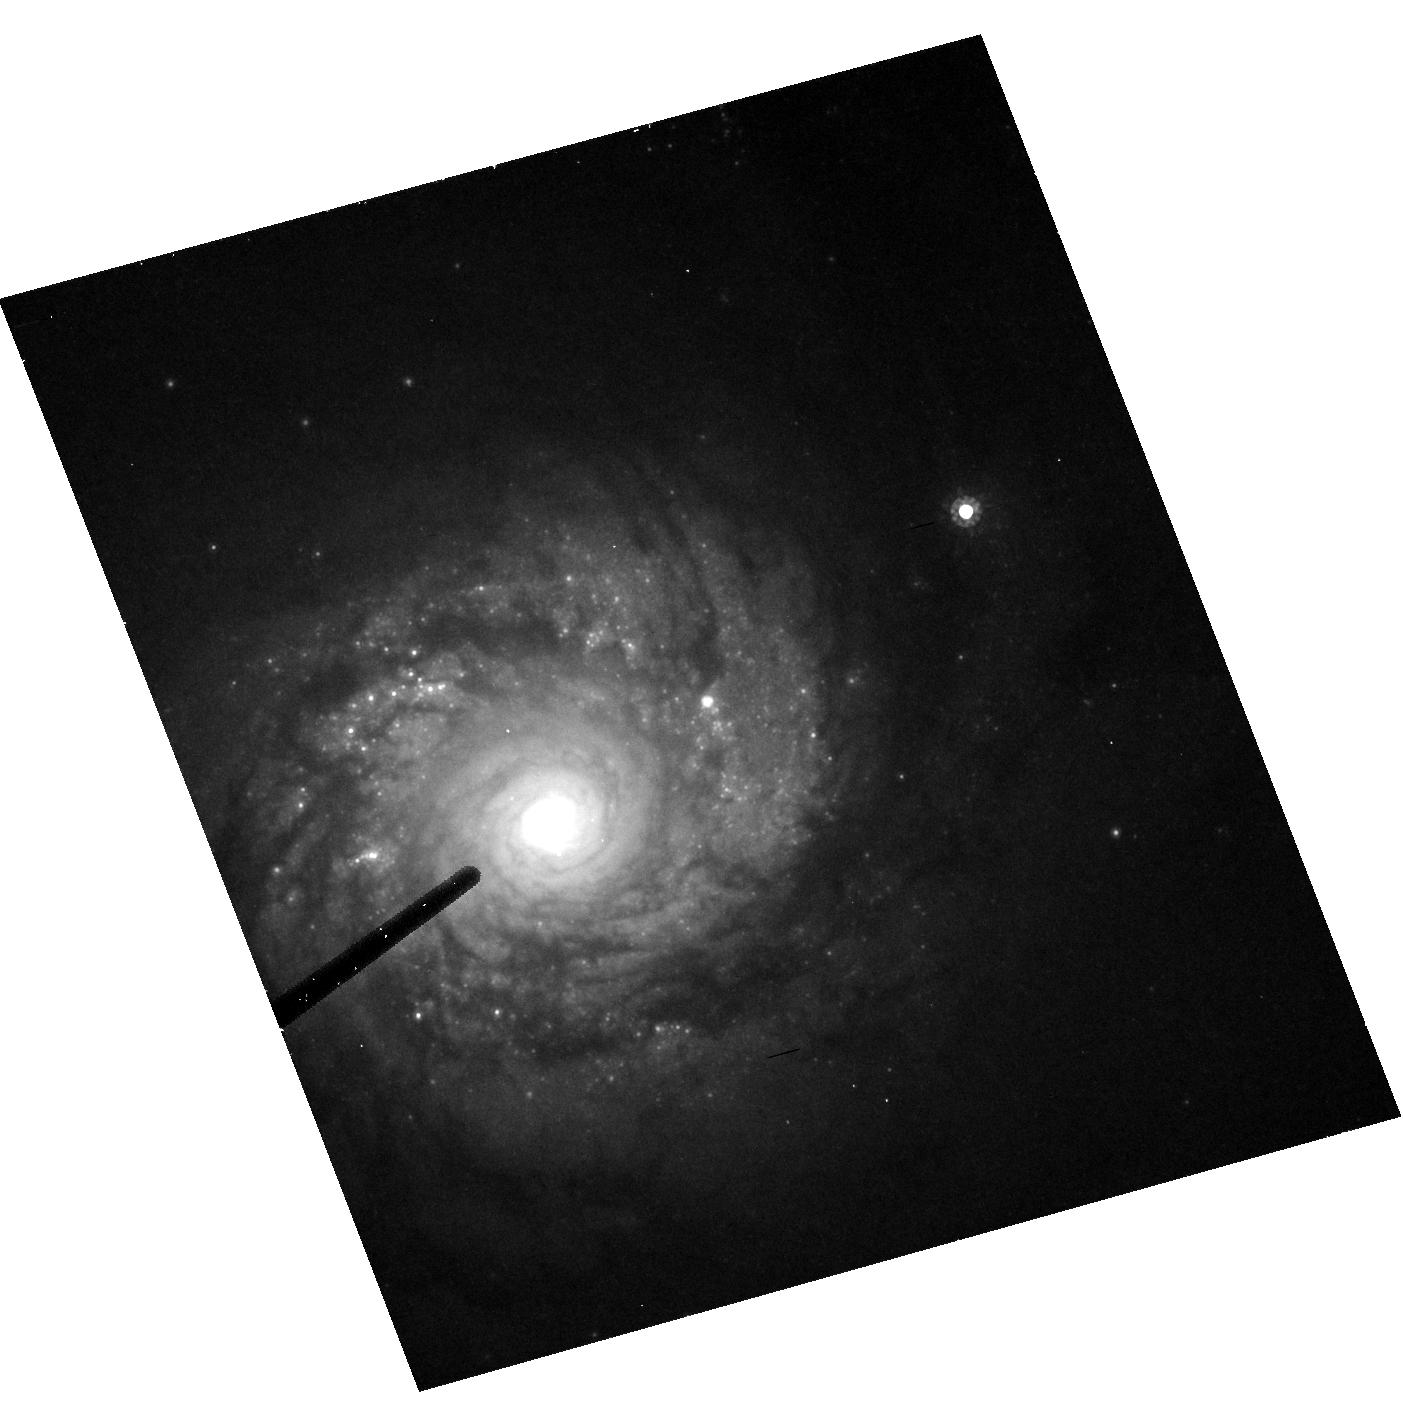
Target: NGC2997
Instrument: ACS/HRC
Filter: F814W
Exposure: 9 min
Observation ID: hst_9989_10_acs_hrc_f814w_j8qg10

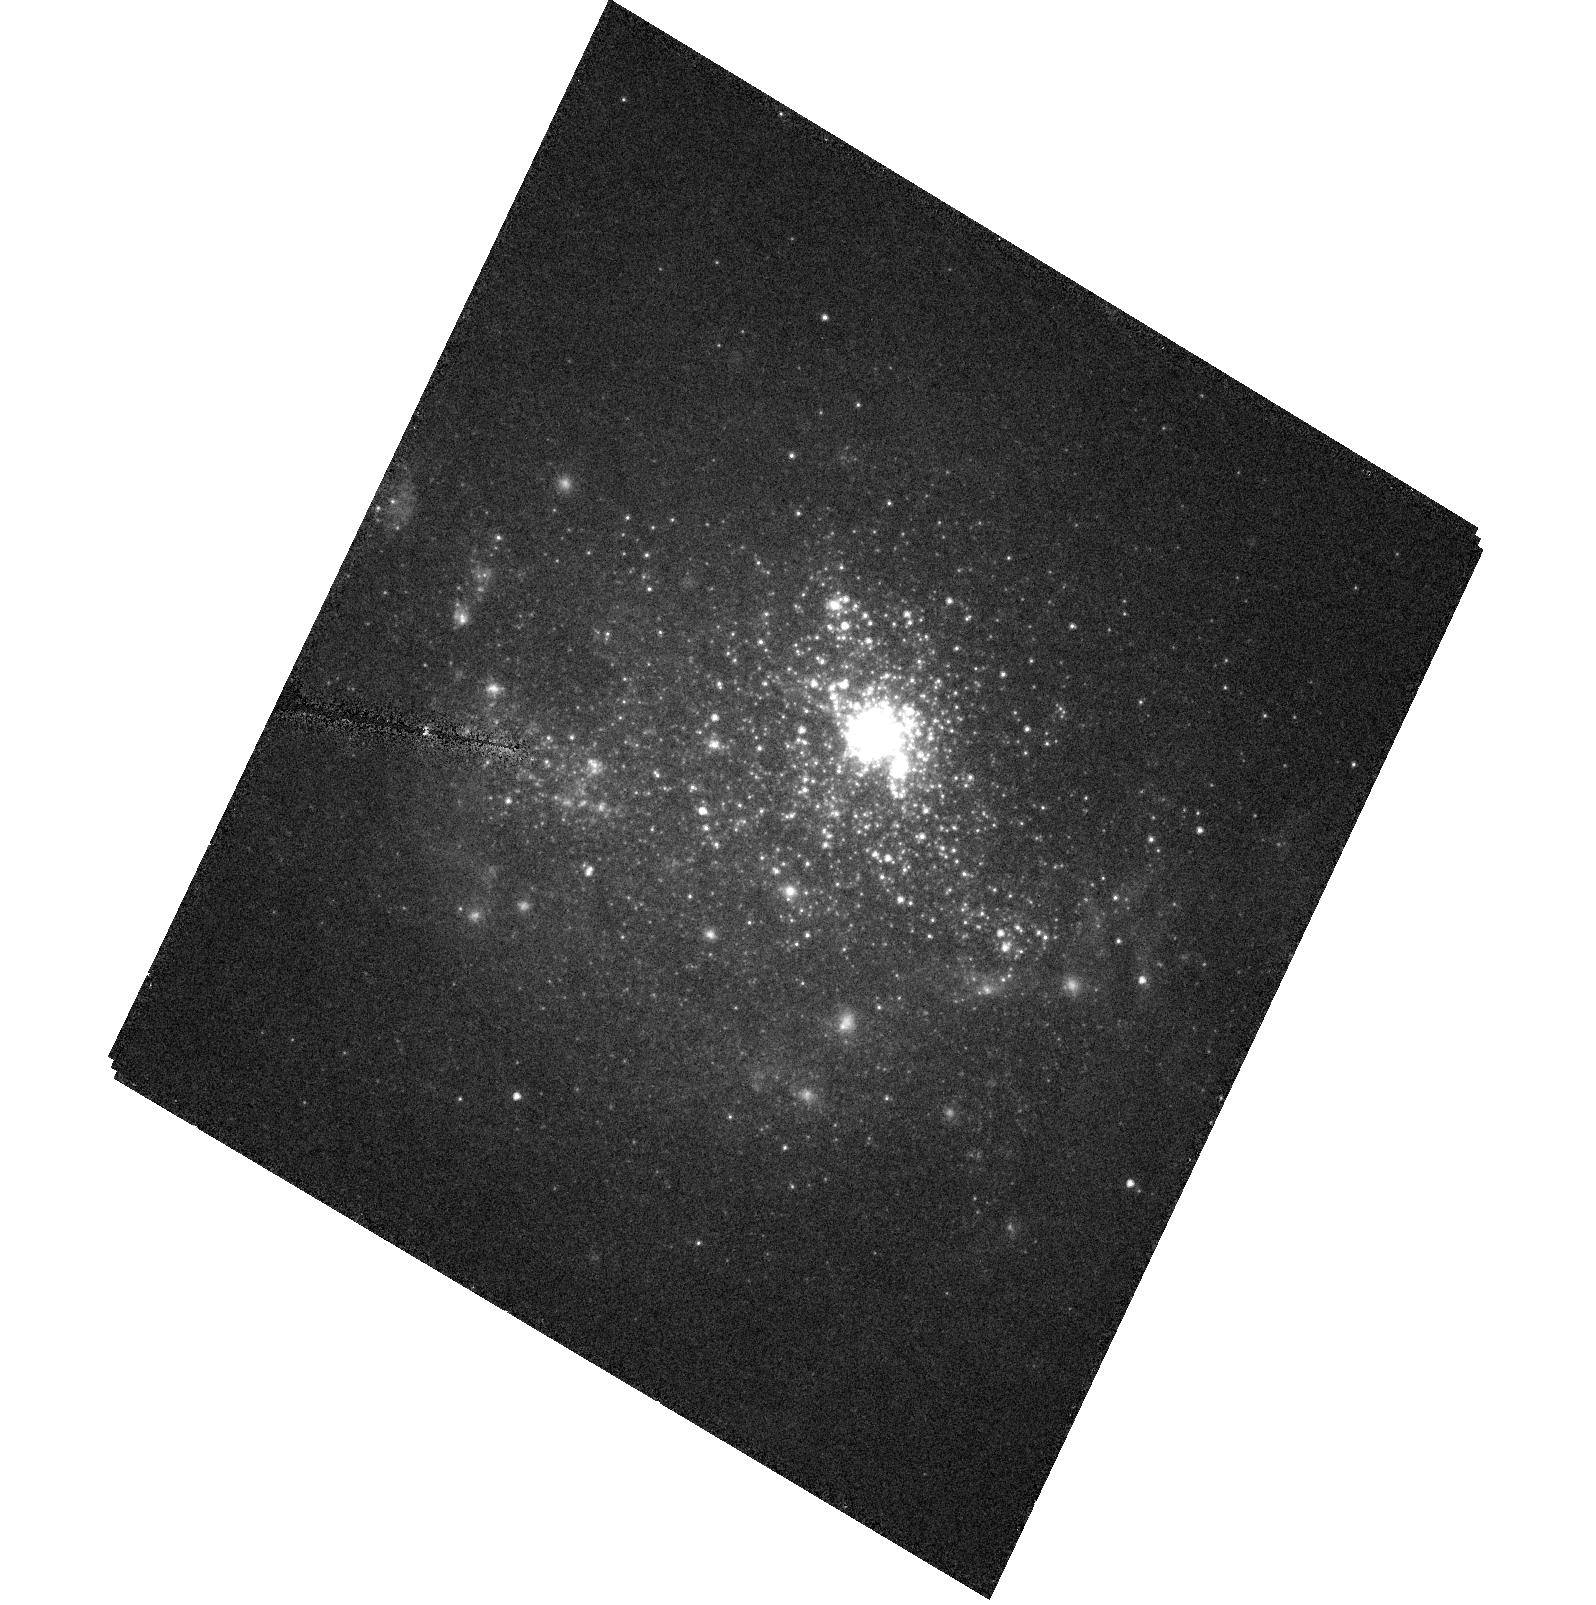
Target: NGC1705
Instrument: ACS/HRC
Filter: F555W
Exposure: 8 min
Observation ID: hst_9989_20_acs_hrc_f555w_j8qg20

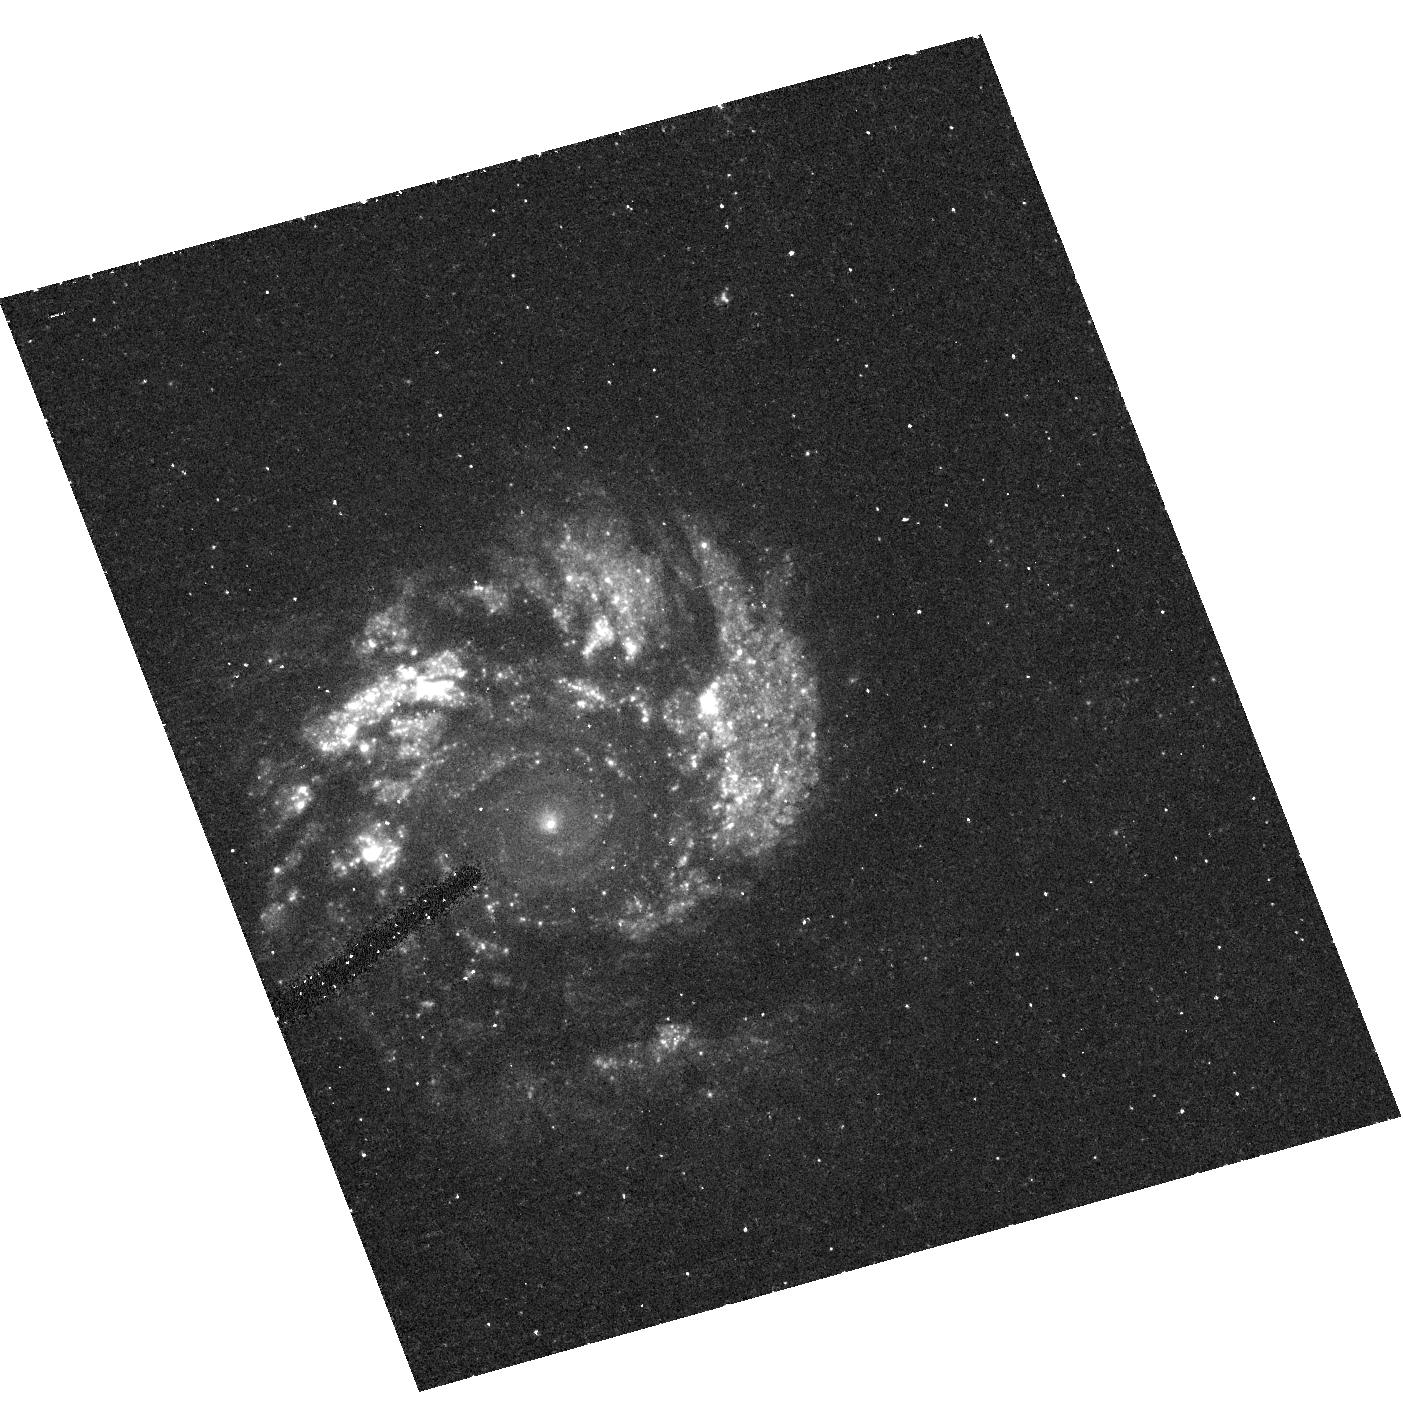
Target: NGC2997
Instrument: ACS/HRC
Filter: F330W
Exposure: 33 min
Observation ID: hst_9989_10_acs_hrc_f330w_j8qg10

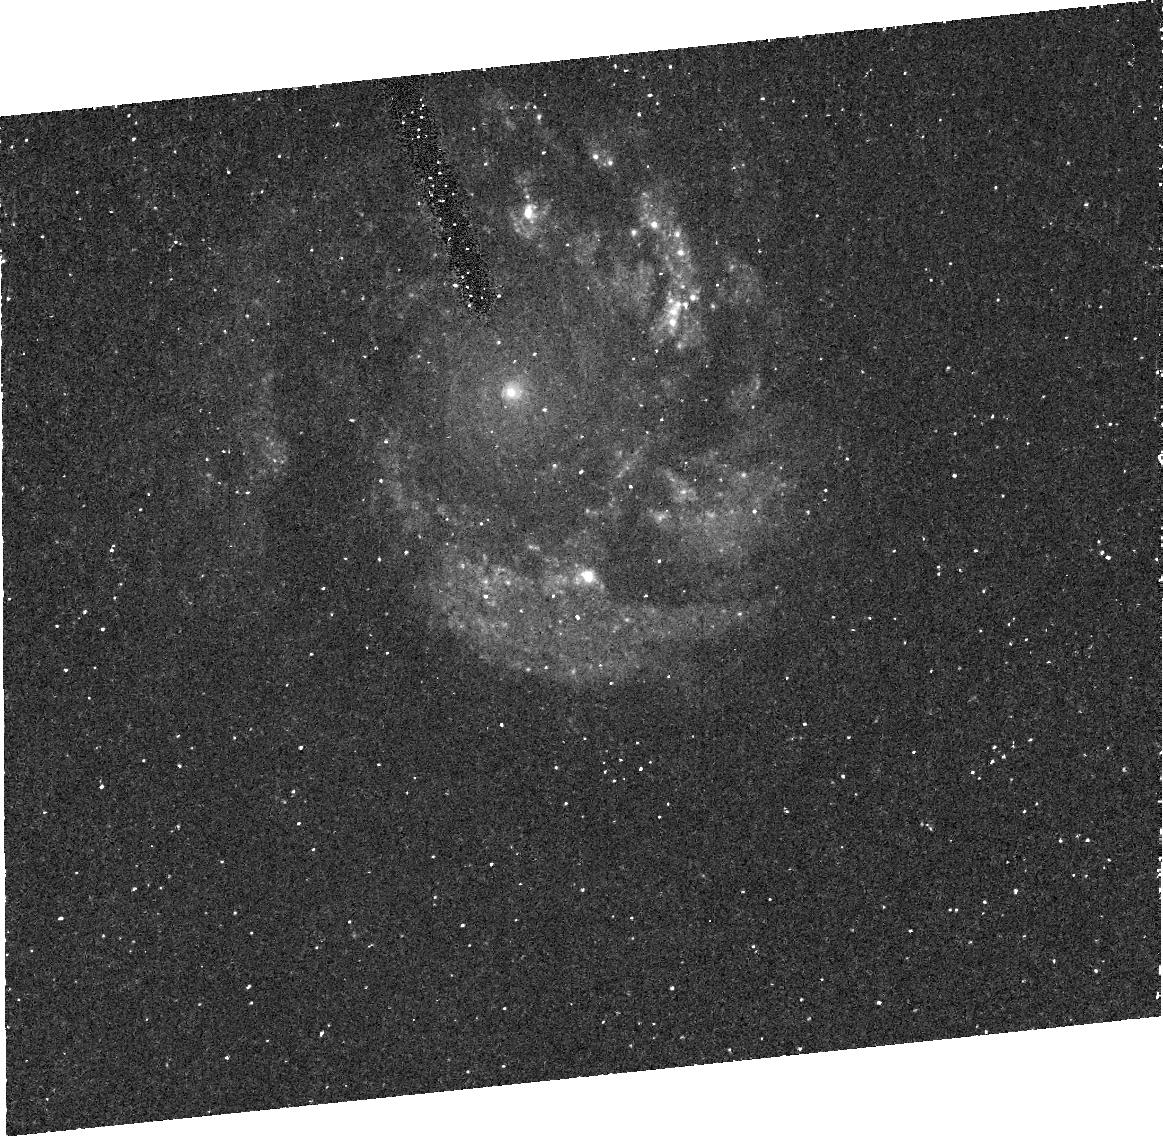
Target: NGC2997
Instrument: ACS/HRC
Filter: FR388N
Exposure: 47 min
Observation ID: j8qg10030

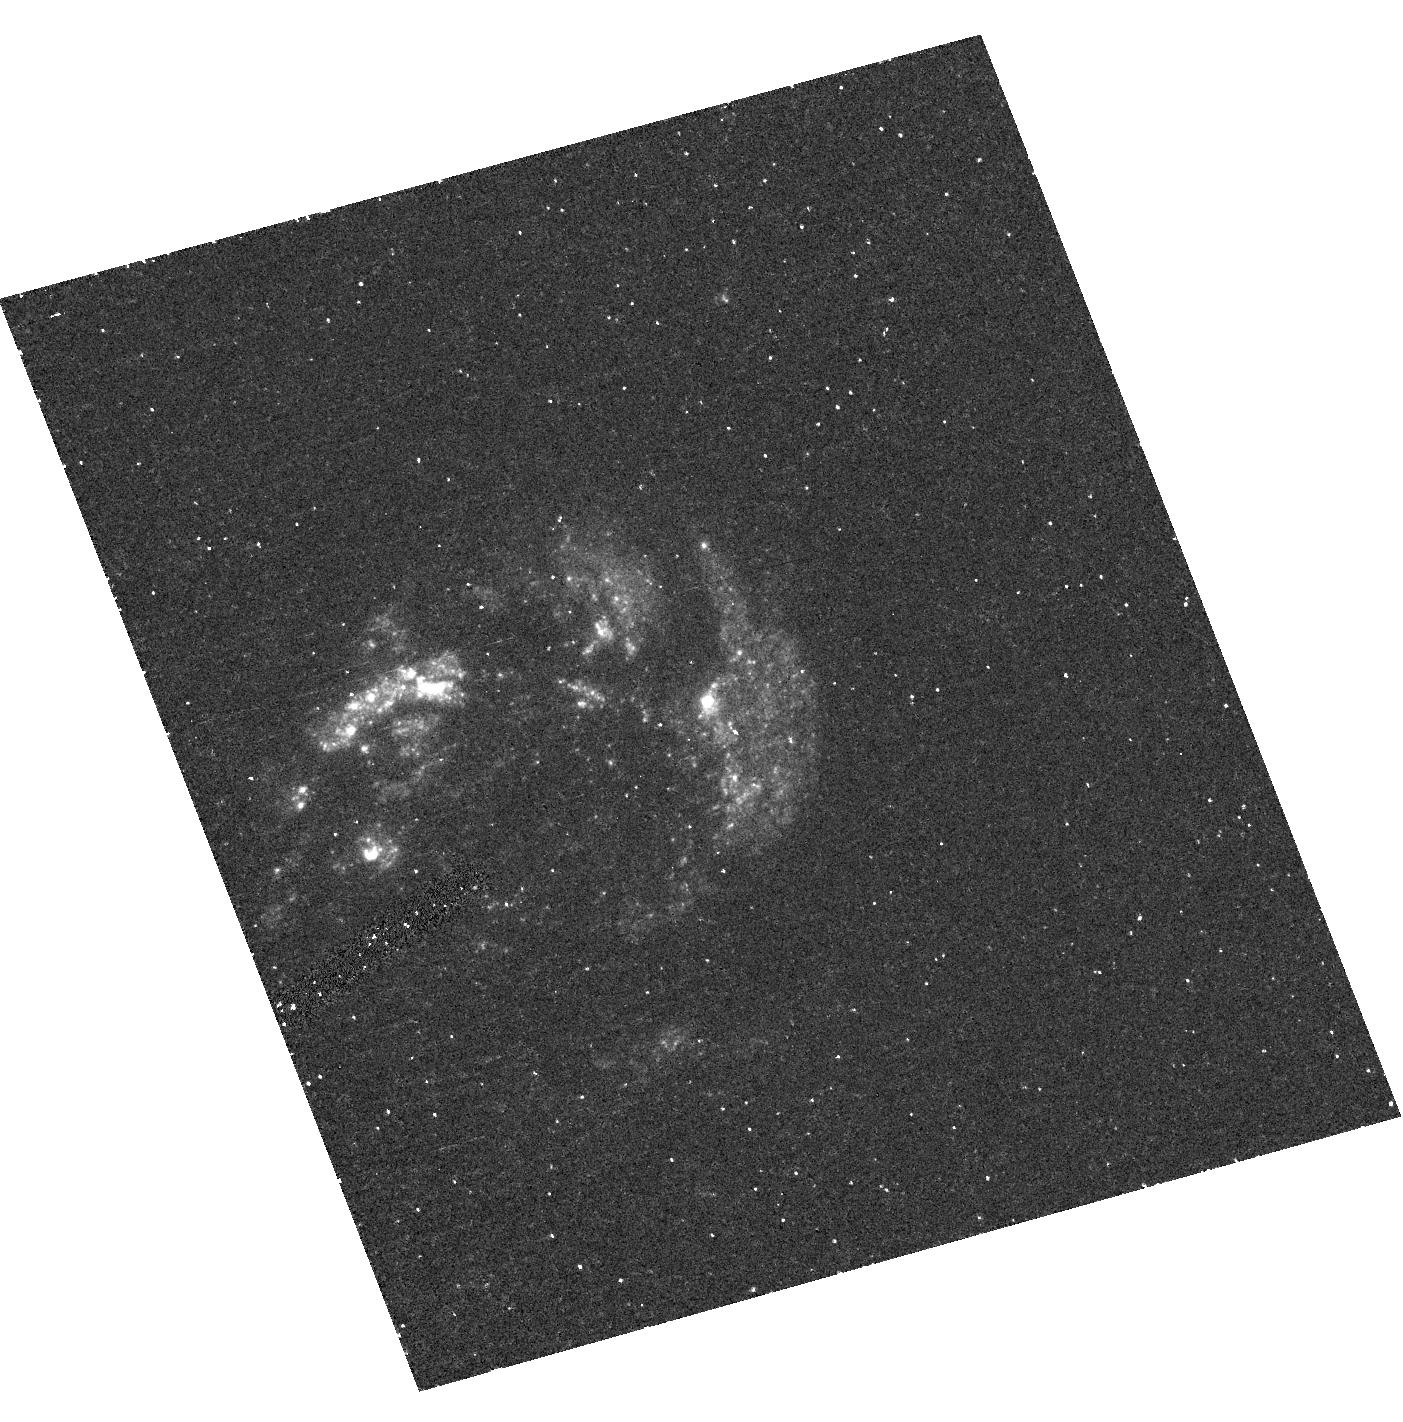
Target: NGC2997
Instrument: ACS/HRC
Filter: F220W
Exposure: 33 min
Observation ID: hst_9989_10_acs_hrc_f220w_j8qg10

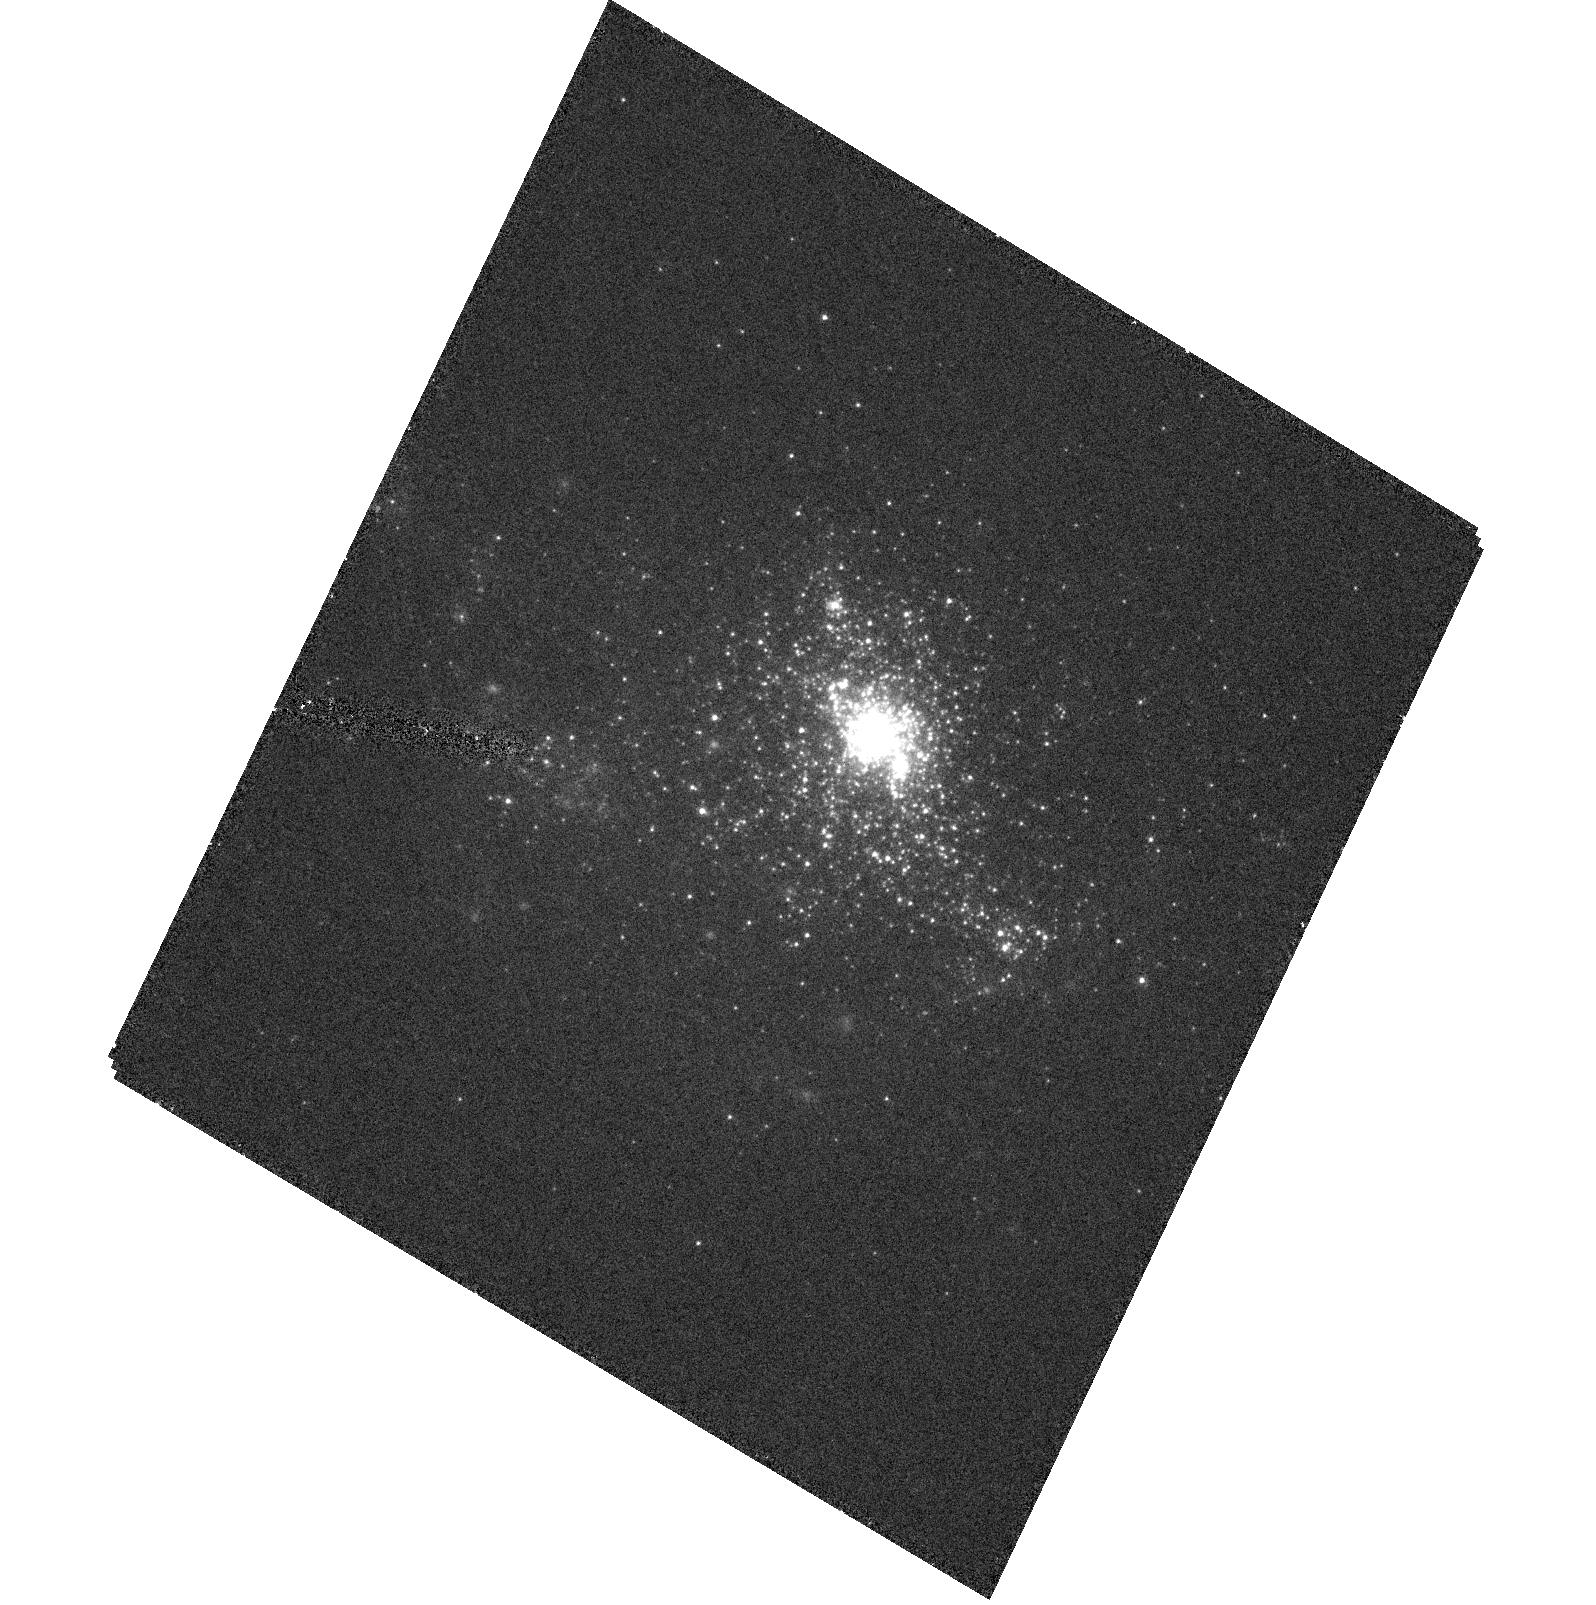
Target: NGC1705
Instrument: ACS/HRC
Filter: F330W
Exposure: 13 min
Observation ID: hst_9989_20_acs_hrc_f330w_j8qg20

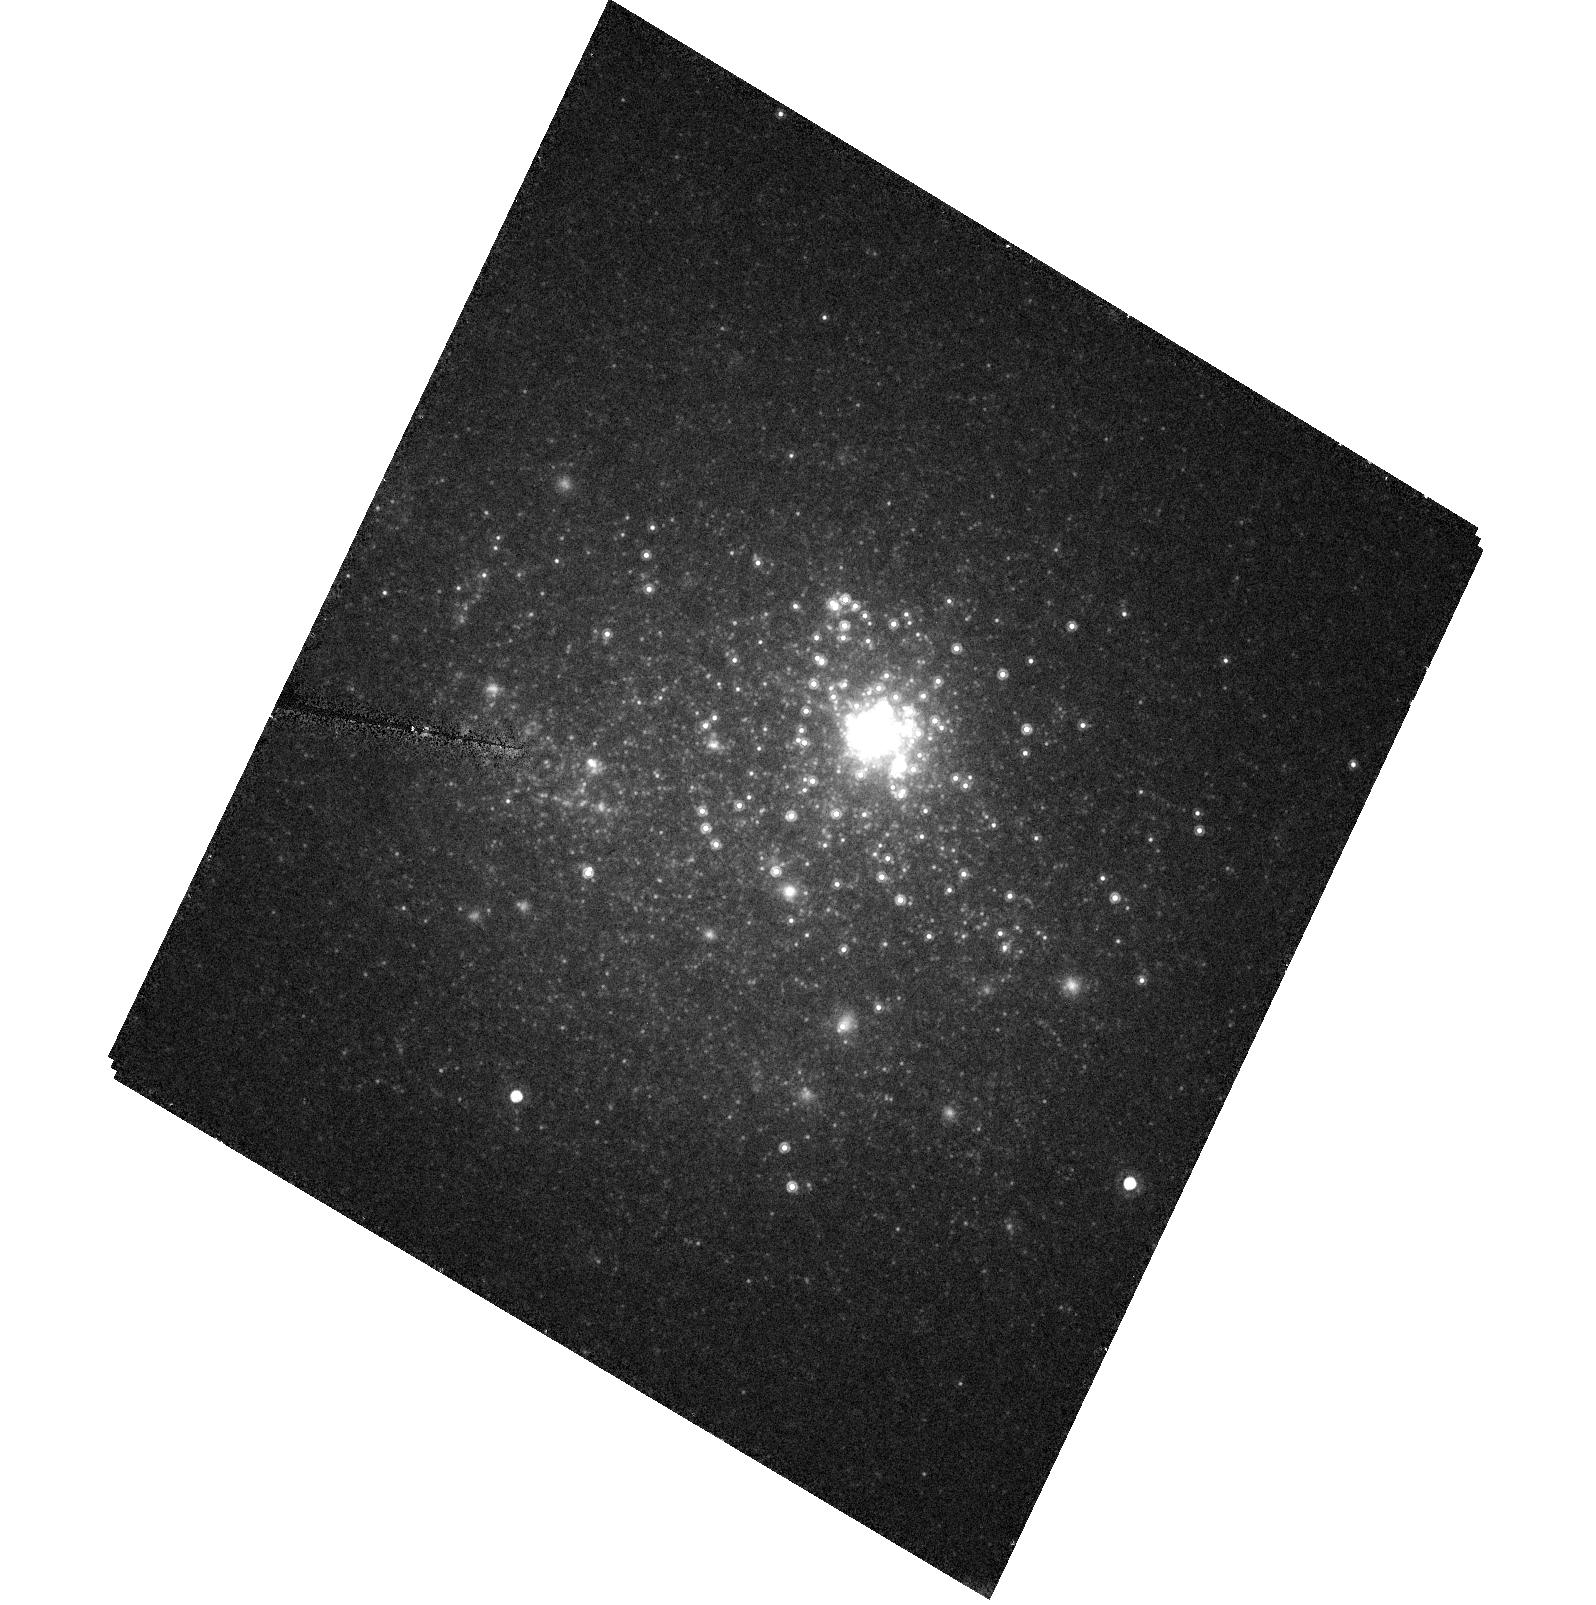
Target: NGC1705
Instrument: ACS/HRC
Filter: F814W
Exposure: 7 min
Observation ID: hst_9989_20_acs_hrc_f814w_j8qg20

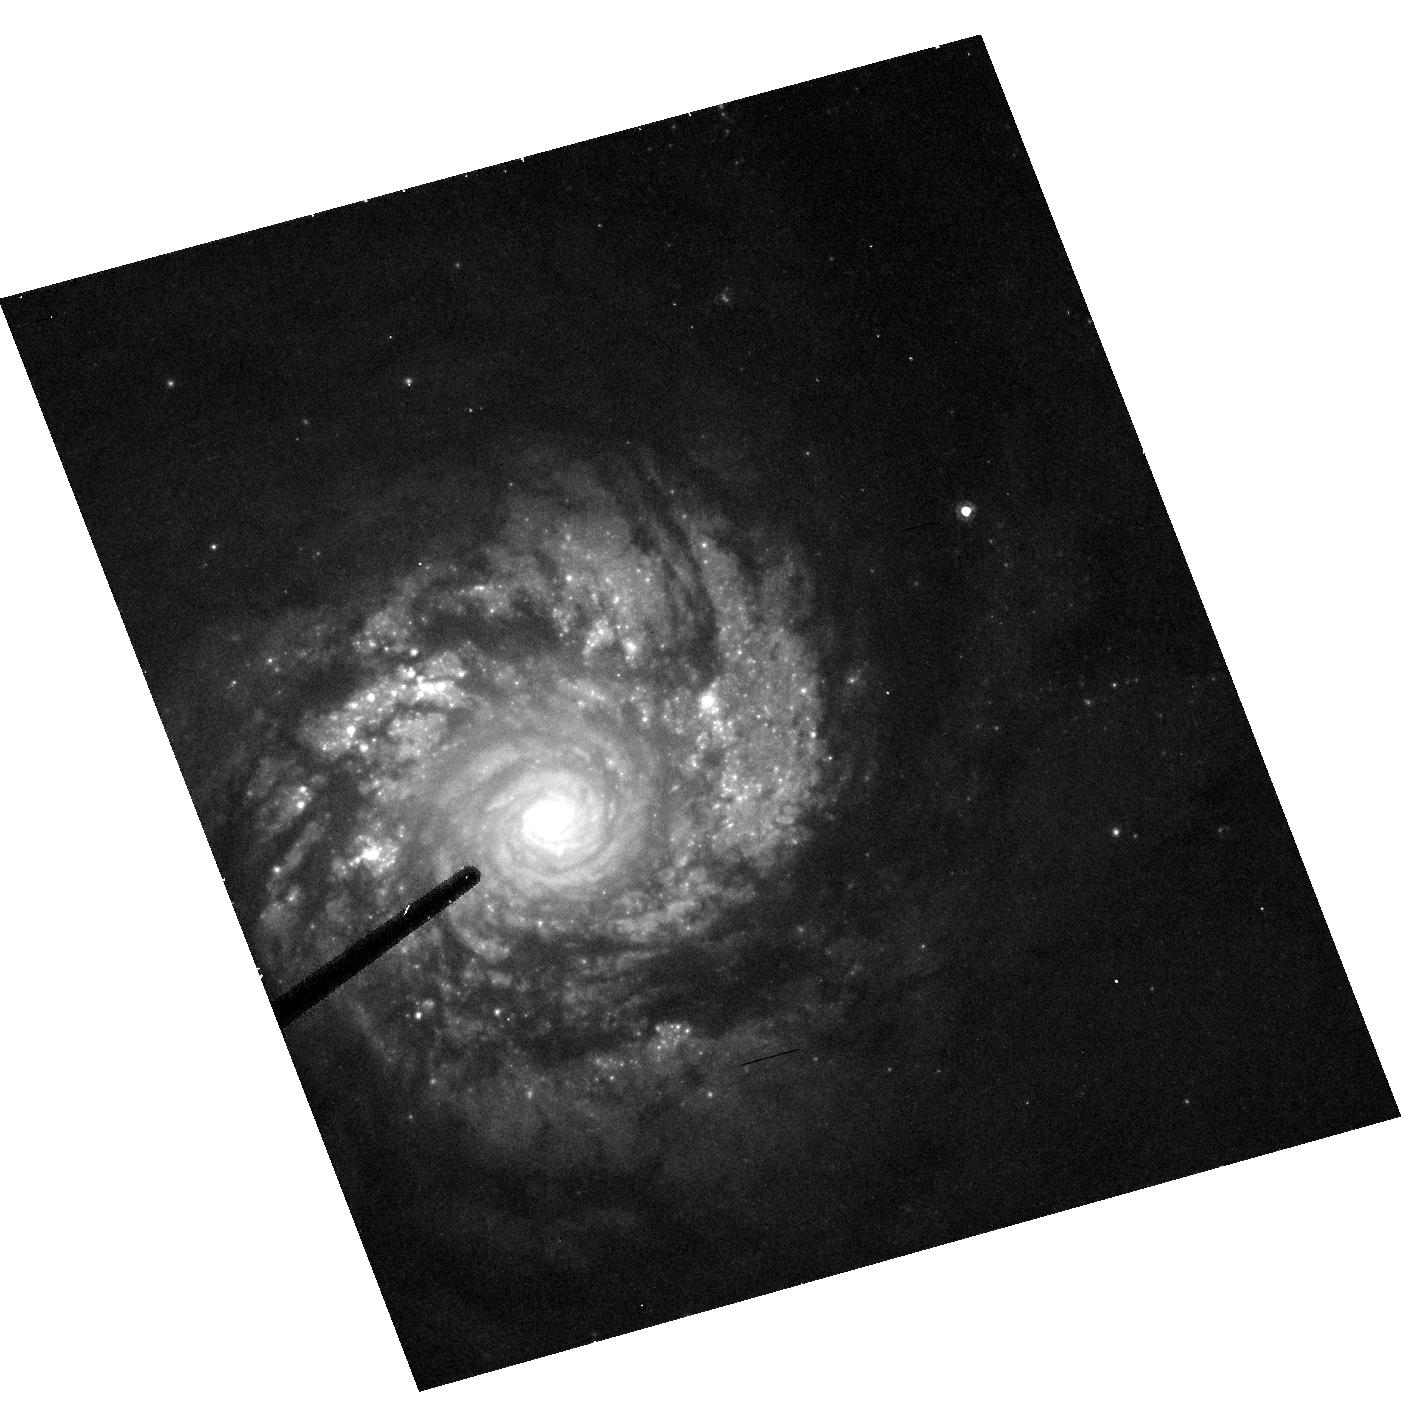
Target: NGC2997
Instrument: ACS/HRC
Filter: F555W
Exposure: 11 min
Observation ID: hst_9989_10_acs_hrc_f555w_j8qg10

Starburst Galaxies and Their Population of Super Star Clusters (PI: Ford, Holland)

Starbursts are ideally suited to study the evolution of high mass stars, the physics of star formation, and the chemical enrichment of the intergalactic medium (IGM). Starbursts efficiently form Super Star Clusters (SSC) which may be young protoglobular clusters. High resolution imaging will address two important outstanding issues: 1) how long starbursts last and 2) whether SSCs are indeed young globular clusters. The duration of starbursts is important because: (1) it determines how efficiently a starburst can heat and enrich the IGM; (2) the duration combined with estimates of the fraction of galaxies which host starbursts yields the total number of starbursts a galaxy can suffer. Finally, since local starbursts are analogs to high-z galaxies, the results have implications on the initial formation timescale of galaxies. Starburst duration will be determined from HRC imaging of two face-on starburst galaxies rich in SSCs. The UV to optical colors of the SSCs, which represent single burst chronometers, will yield their reddening and ages. The range of ages gives the starburst duration. The nature of SSCs will be investigated by imaging four of the nearest starbursts in 3 bands. By comparing the sizes of their SSCs at different wavelengths we will address the issue of whether SSCs suffer from early mass segregation. Without some mass segregation the velocity dispersions of SSCs suggest that they are deficient in low mass stars, and hence may not represent true proto-globular clusters.